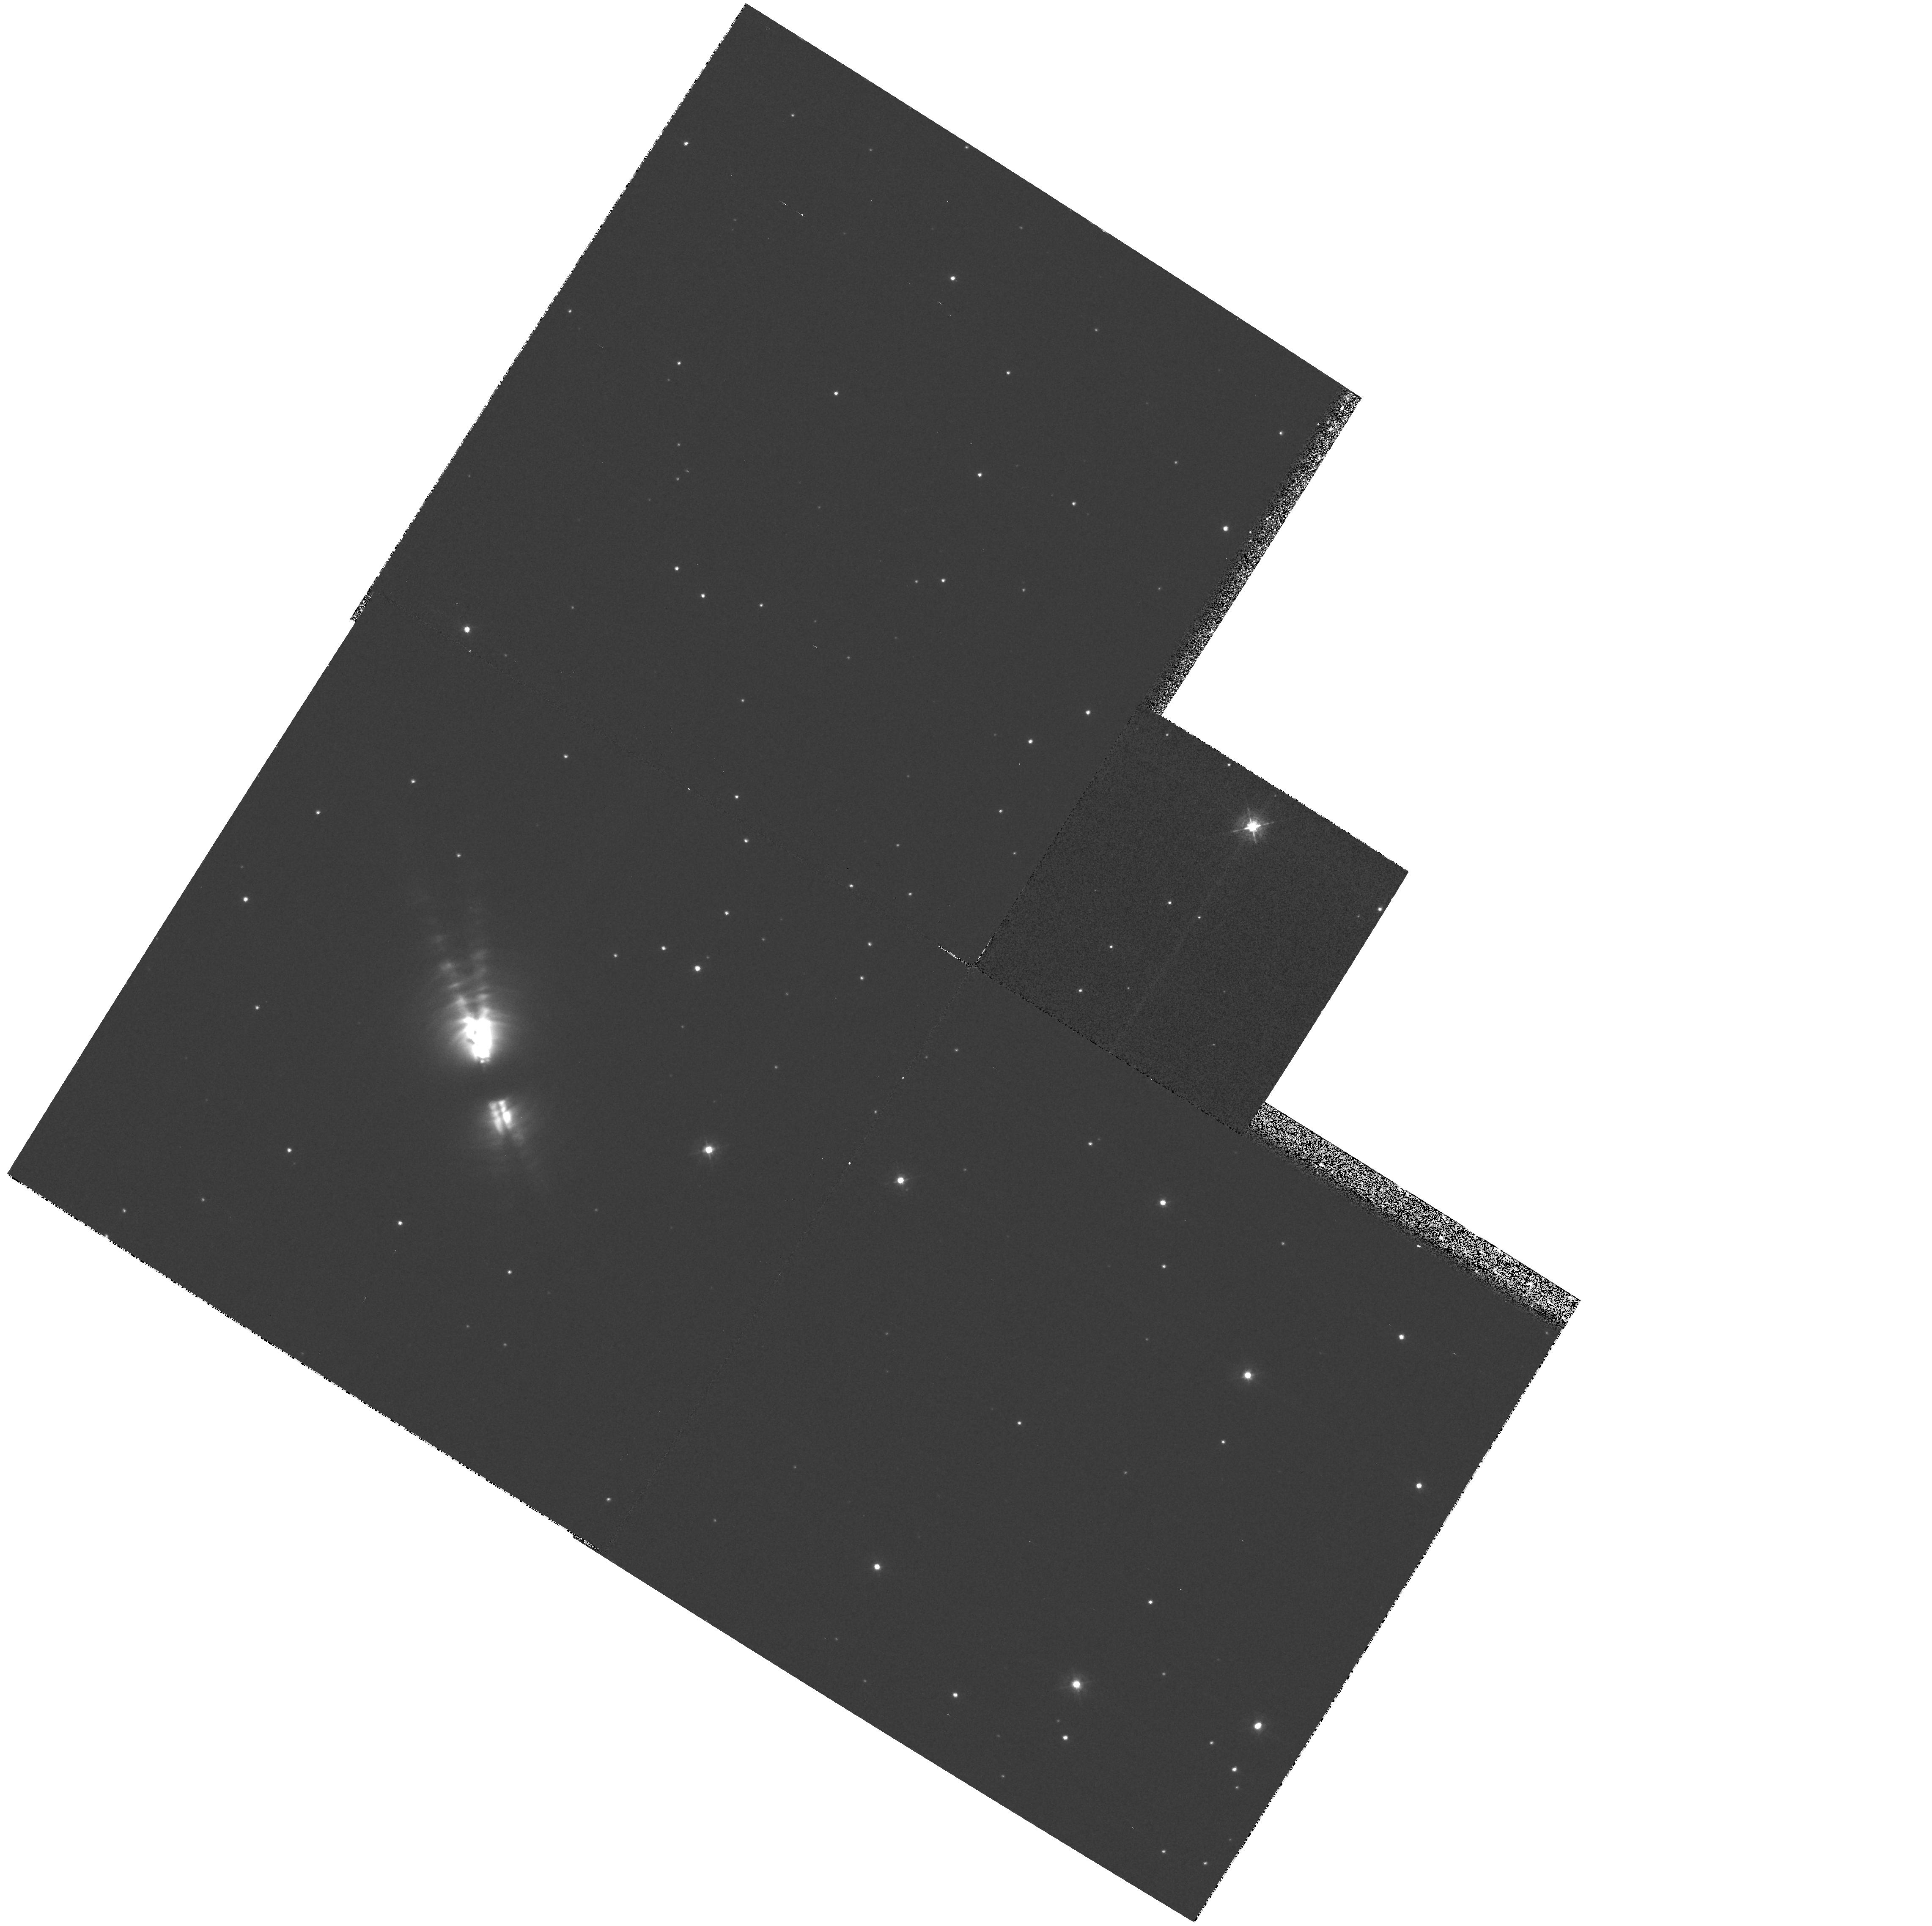
Target: CRL2688
Instrument: WFPC2/PC
Filter: F380W
Exposure: 13 min
Observation ID: hst_7423_a1_wfpc2_pc_f380w_u4sha1

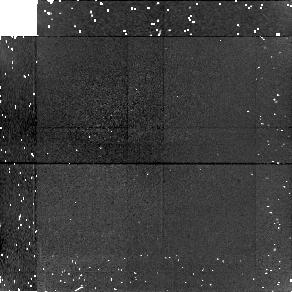
Target: field at RA 315.568°, Dec 36.689°
Instrument: NICMOS/NIC1
Filter: F166N
Exposure: 14 min
Observation ID: n4sh01020

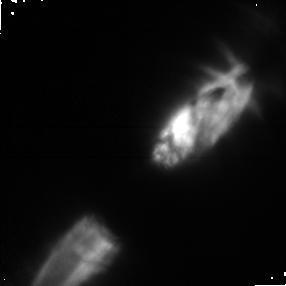
Target: CRL2688
Instrument: NICMOS/NIC1
Filter: POL240S
Exposure: 14 min
Observation ID: n4sh010i0

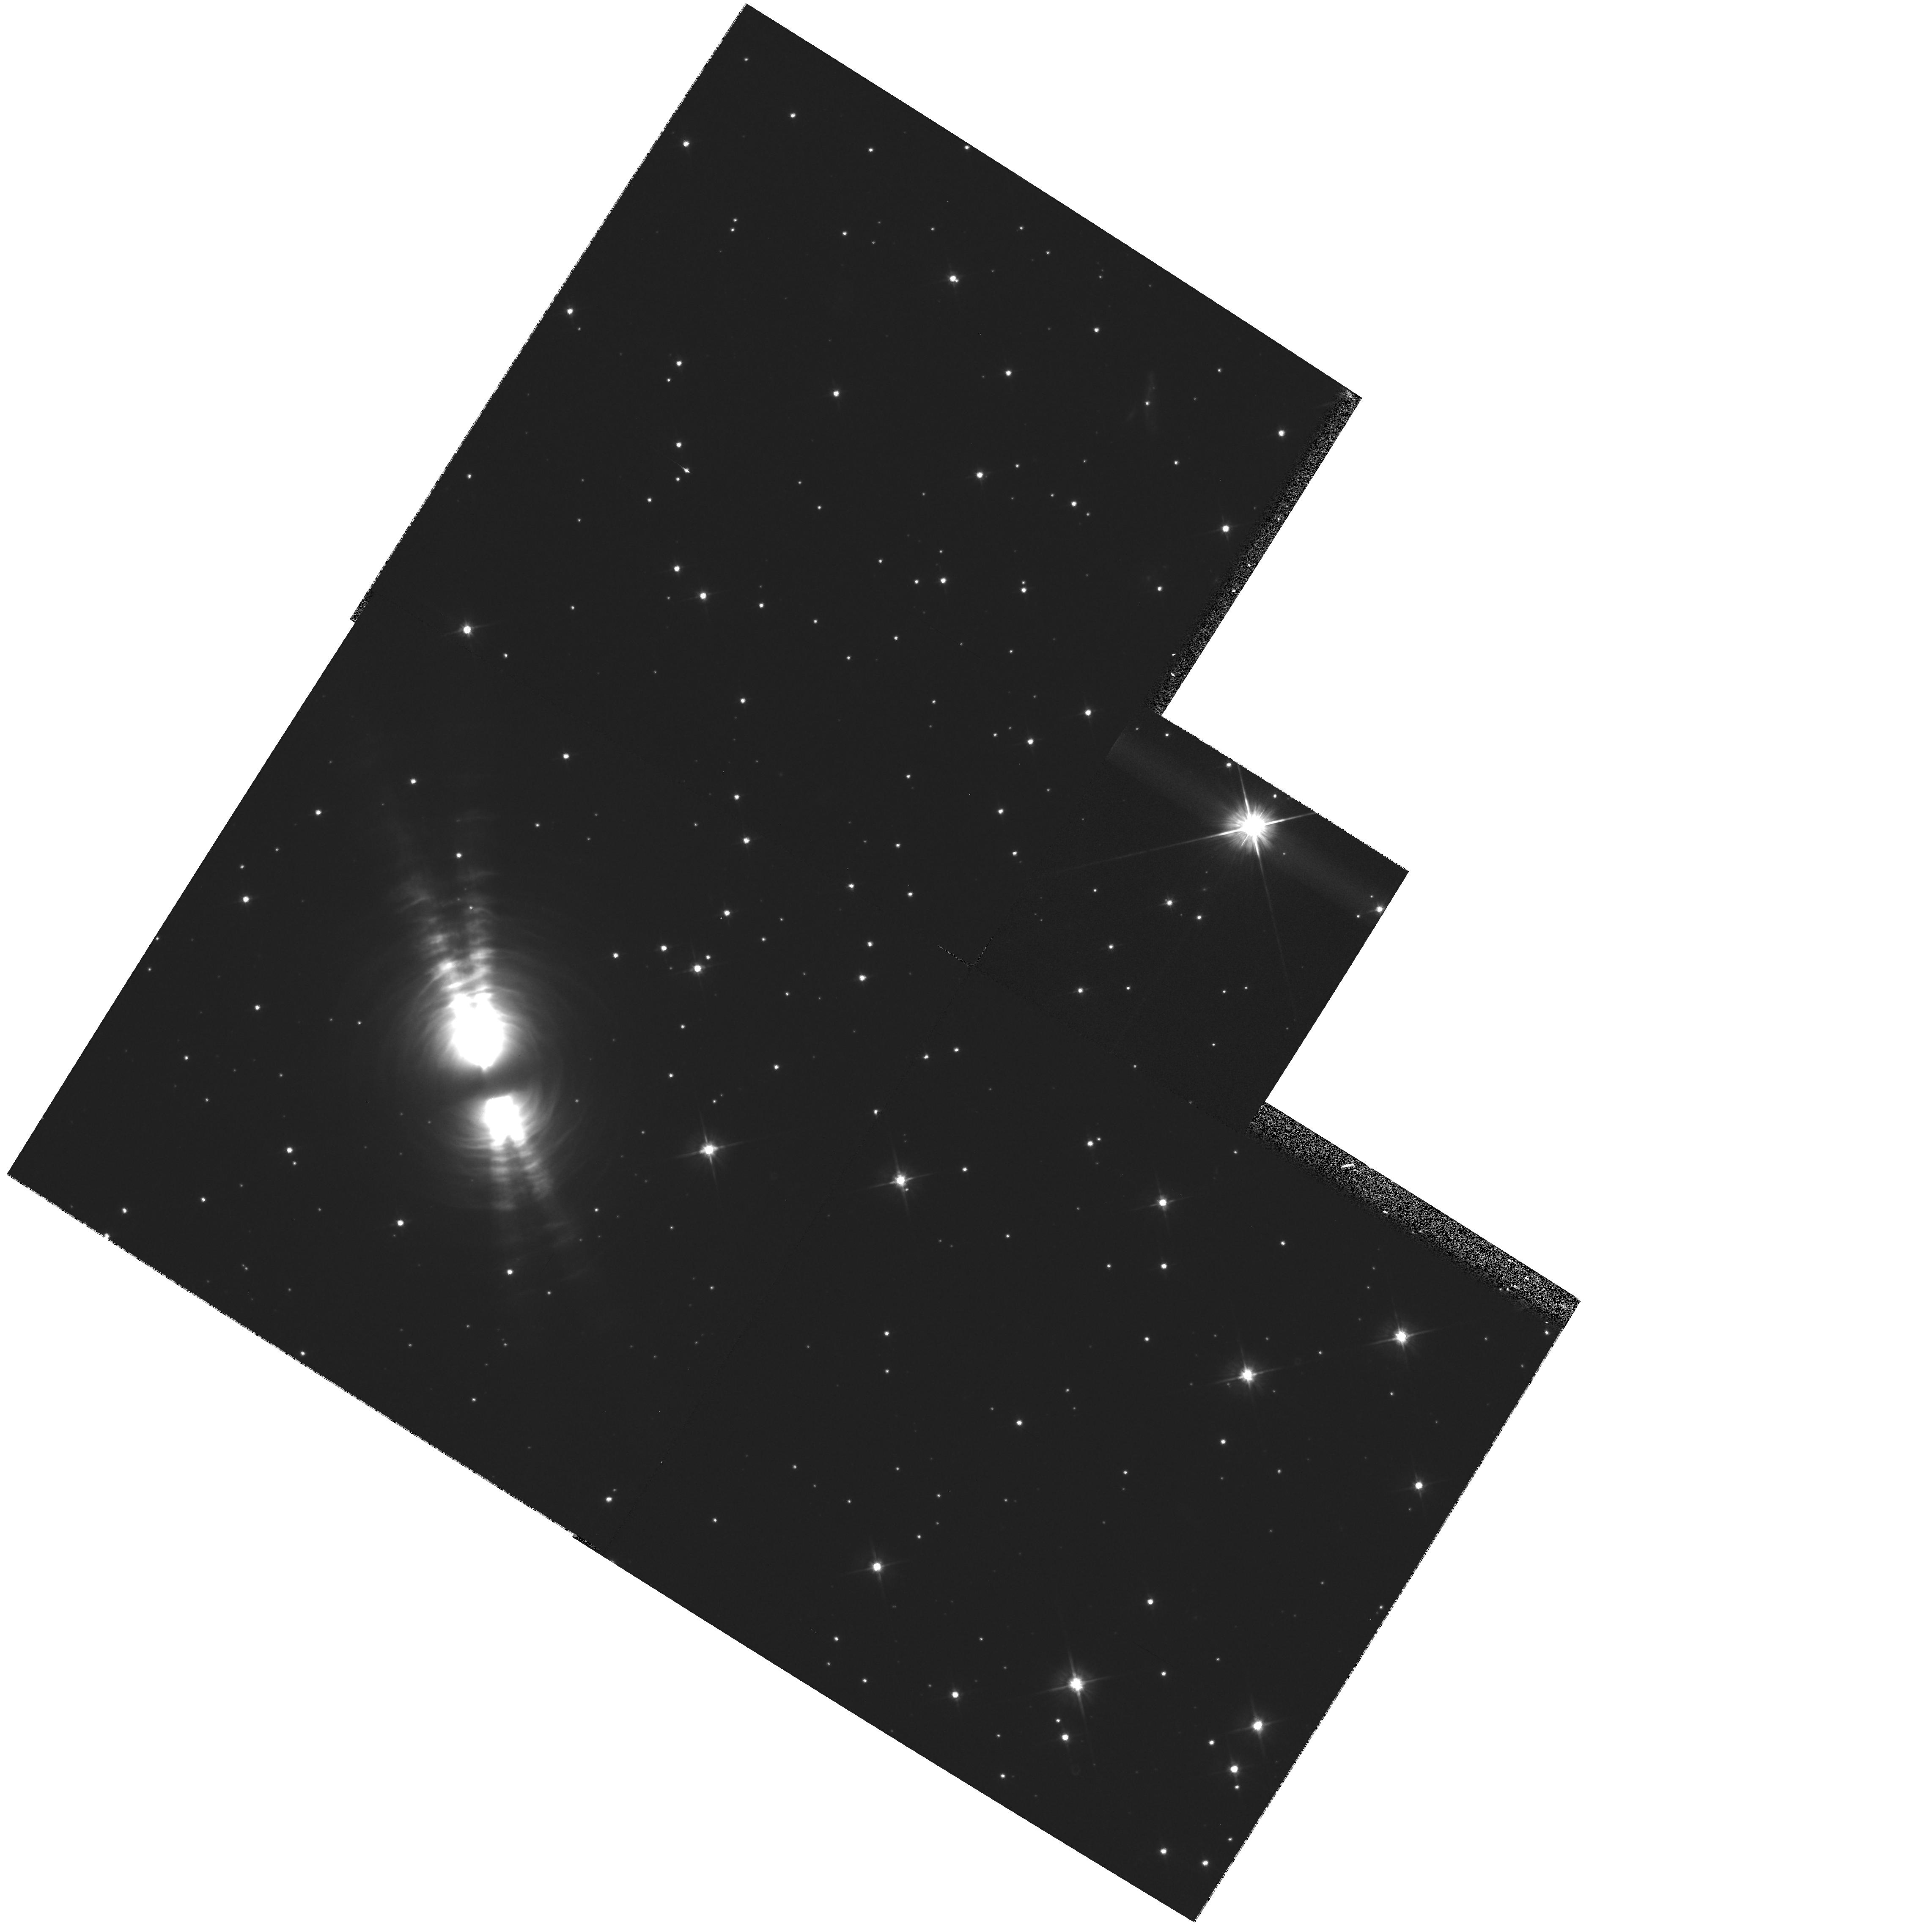
Target: CRL2688
Instrument: WFPC2/PC
Filter: F606W
Exposure: 14 min
Observation ID: hst_7423_a1_wfpc2_pc_f606w_u4sha1

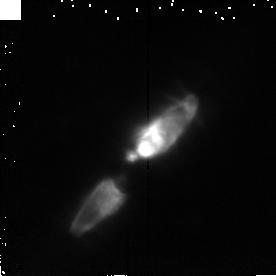
Target: CRL2688
Instrument: NICMOS/NIC2
Filter: F215N
Exposure: 14 min
Observation ID: n4sh01040

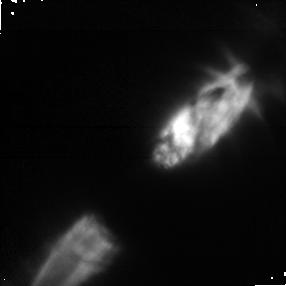
Target: CRL2688
Instrument: NICMOS/NIC1
Filter: POL0S
Exposure: 14 min
Observation ID: n4sh010g0

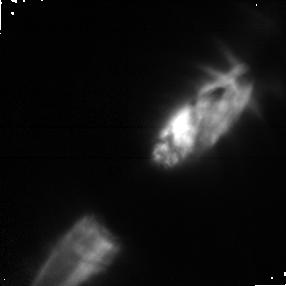
Target: CRL2688
Instrument: NICMOS/NIC1
Filter: POL120S
Exposure: 14 min
Observation ID: n4sh010h0

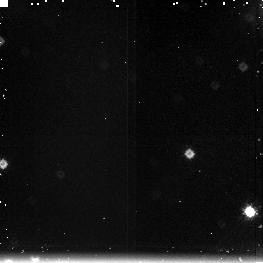
Target: field at RA 315.553°, Dec 36.683°
Instrument: NICMOS/NIC3
Filter: F212N
Exposure: 14 min
Observation ID: n4sh01060

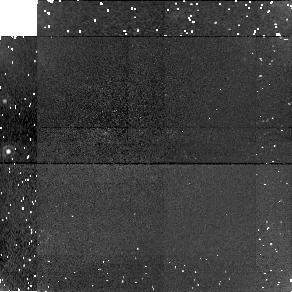
Target: field at RA 315.568°, Dec 36.689°
Instrument: NICMOS/NIC1
Filter: F160W
Exposure: 13 min
Observation ID: n4sh010e0

CRL2688: The Rosetta Stone for the Evolution of AGB Red Giants into Bipolar Planetary Nebulae (PI: Sahai, Raghvendra)

A 260 sec wide-band (606 nm) WFPC2 image of the bipolar protoplanetary nebula CRL2688 has led to our discovery of a large number of bright arcs around, and a pair of radial "searchlight- beams" emerging from, within the vicinity of the obscured central star. The arcs are the first direct evidence for irregular variations in the mass-loss rate throughout the 10^4 yr history of mass-ejection from the progenitor AGB star. The razor-sharp edges of the searchlight beams have overturned a long-held paradigm for the density structure of CRL2688. CRL2688 has thus become the Rosetta Stone for the evolution of AGB red giants to bipolar planetary nebulae, We therefore propose to use WFPC2 and NICMOS to conduct a optical and infrared imaging study of CRL2688. Deep imaging at 450, 606 & 814 nm, and polarimetric imaging at 1 and 2micron (together with our previous 606 nm polarimetric imaging) will allow us to probe the mass-ejection process at look-back times >~ 10^4 yr, accurately characterise the structure of the arcs, the mass of the nebula and progenitor star, and tightly constrain the properties of the dust grains, as well as the precise location of the central star. Imaging of the 2.1micron H_2 line emission will probe the interaction of the high-velocity outflow and the dense AGB wind, which is believed to mediate the red giant-to-planetary nebula transformation. Our detailed study promises to lead to major breakthroughs in our understanding of late stellar evolution.